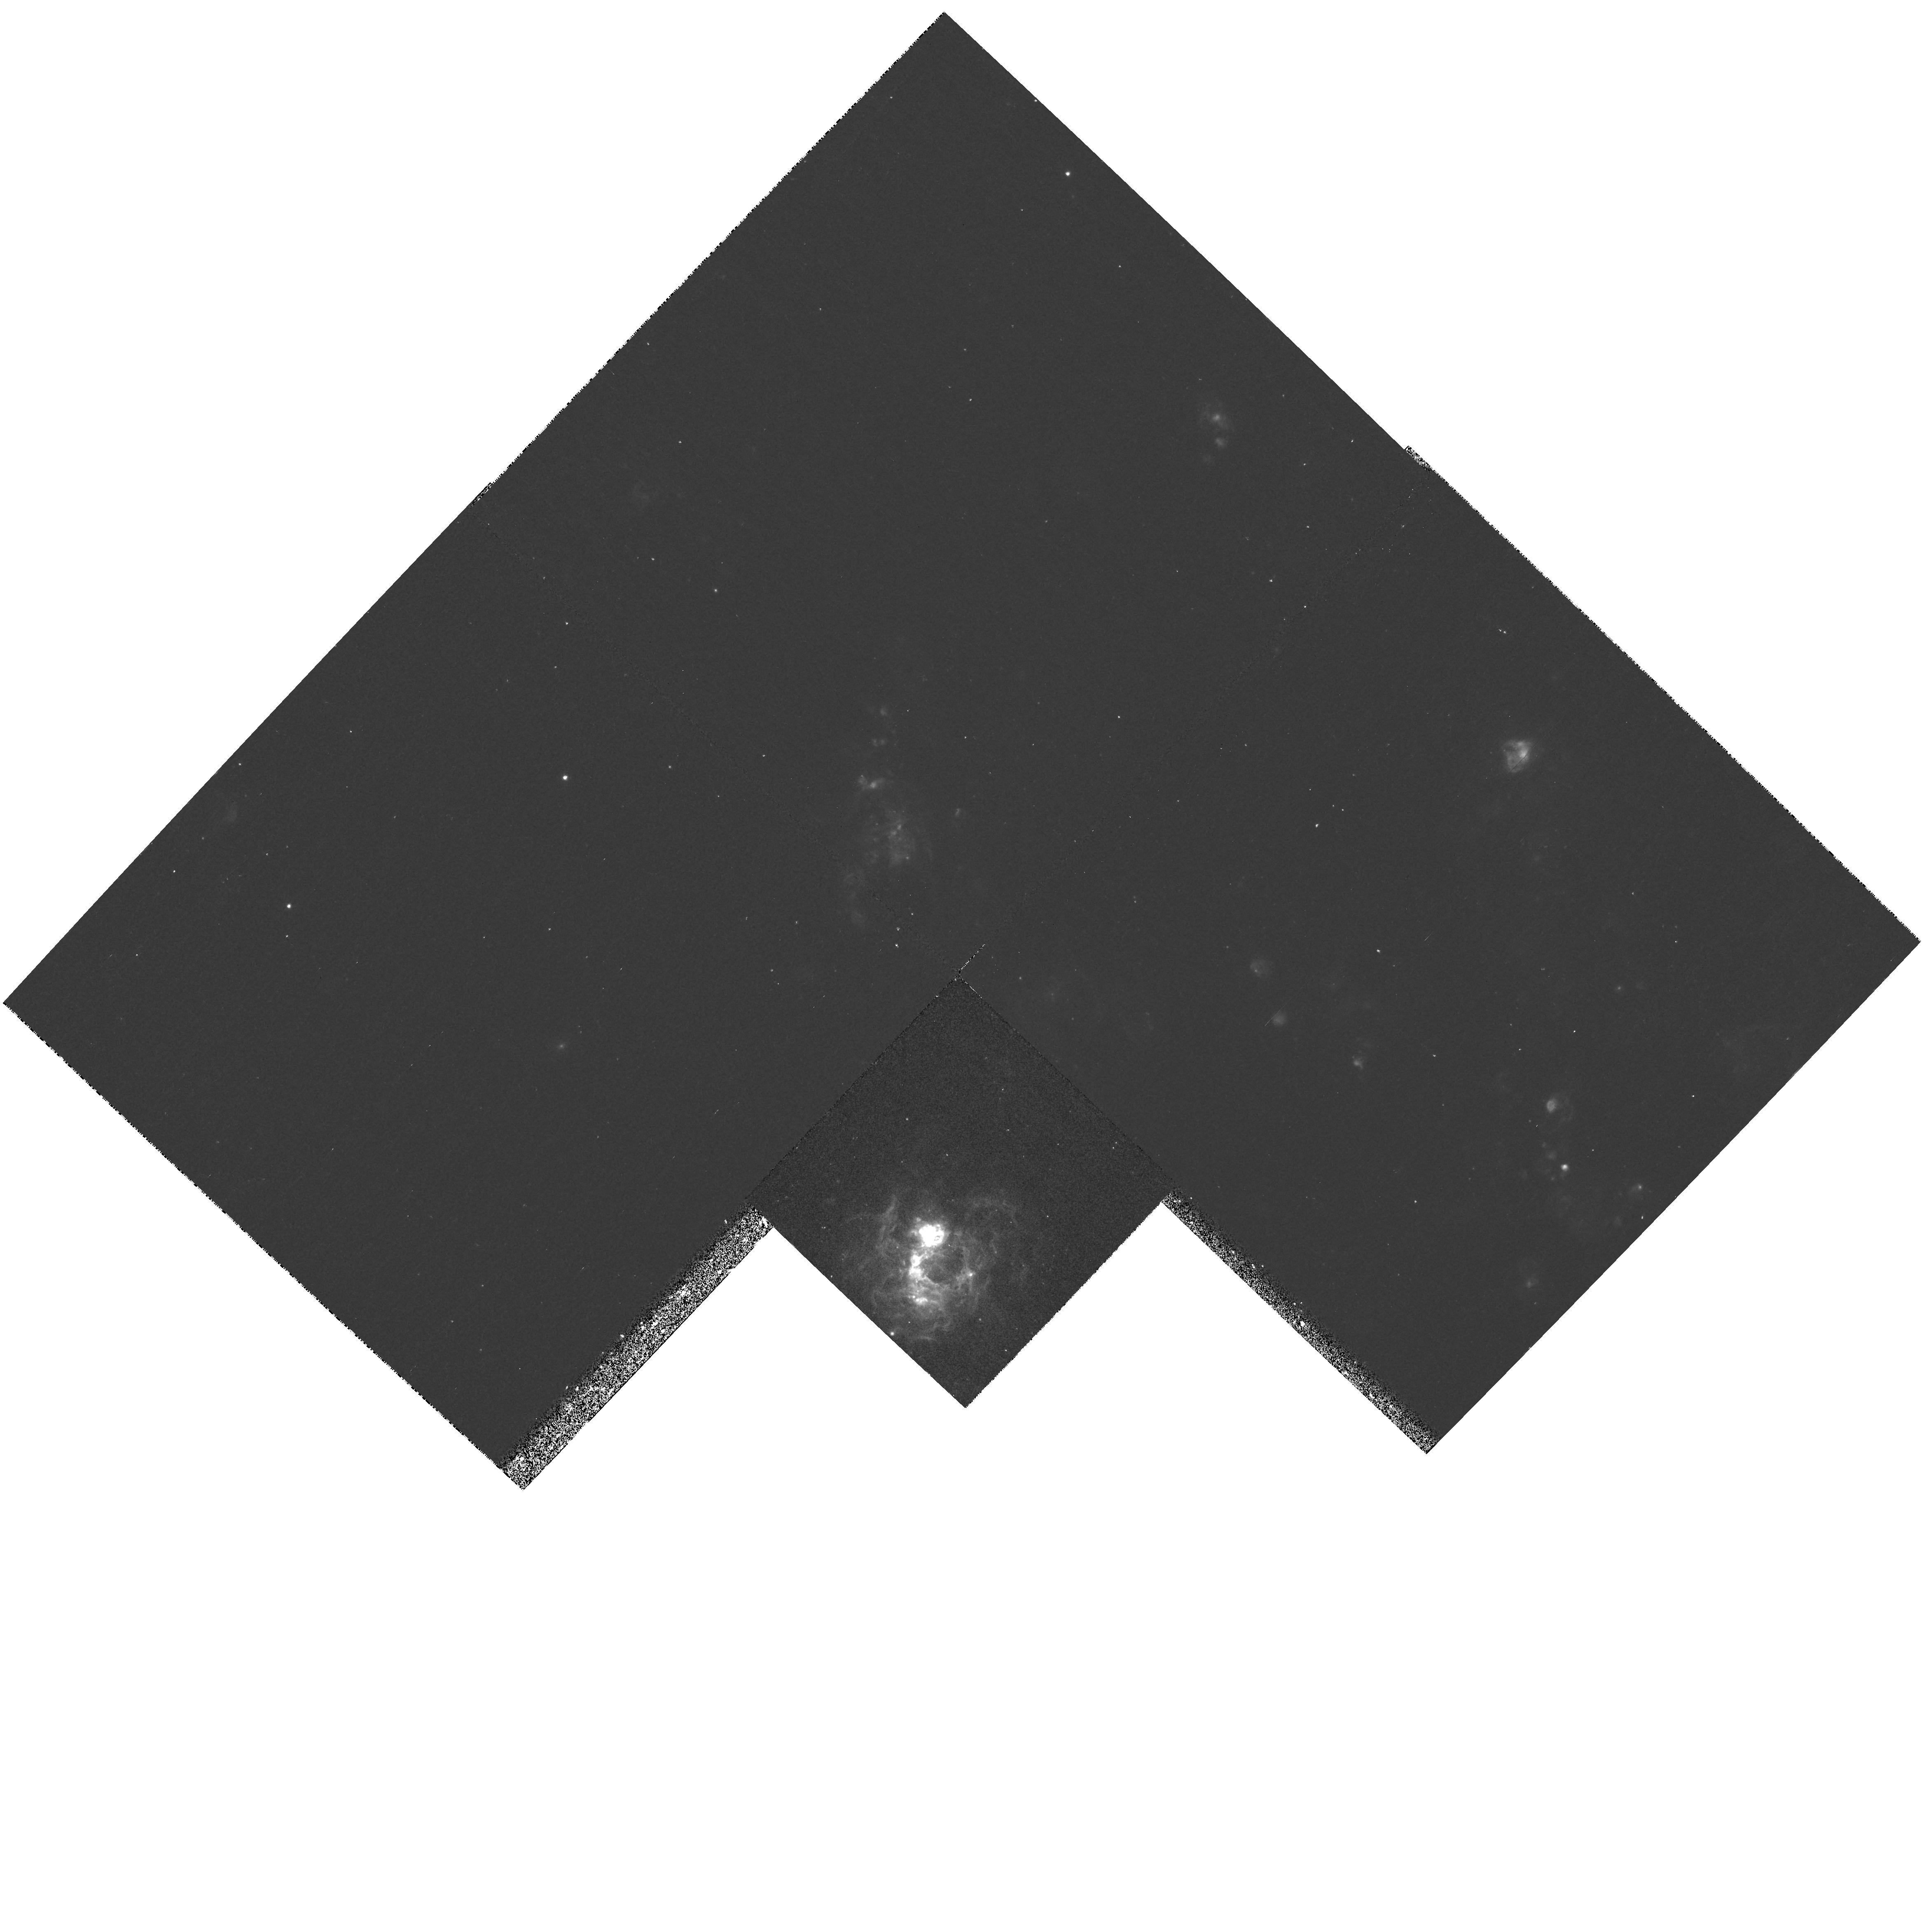
Target: SN1970G. Instrument: WFPC2/PC. Filter: F656N. Exposure: 27 min. Observation ID: hst_6713_01_wfpc2_pc_f656n_u3iu01

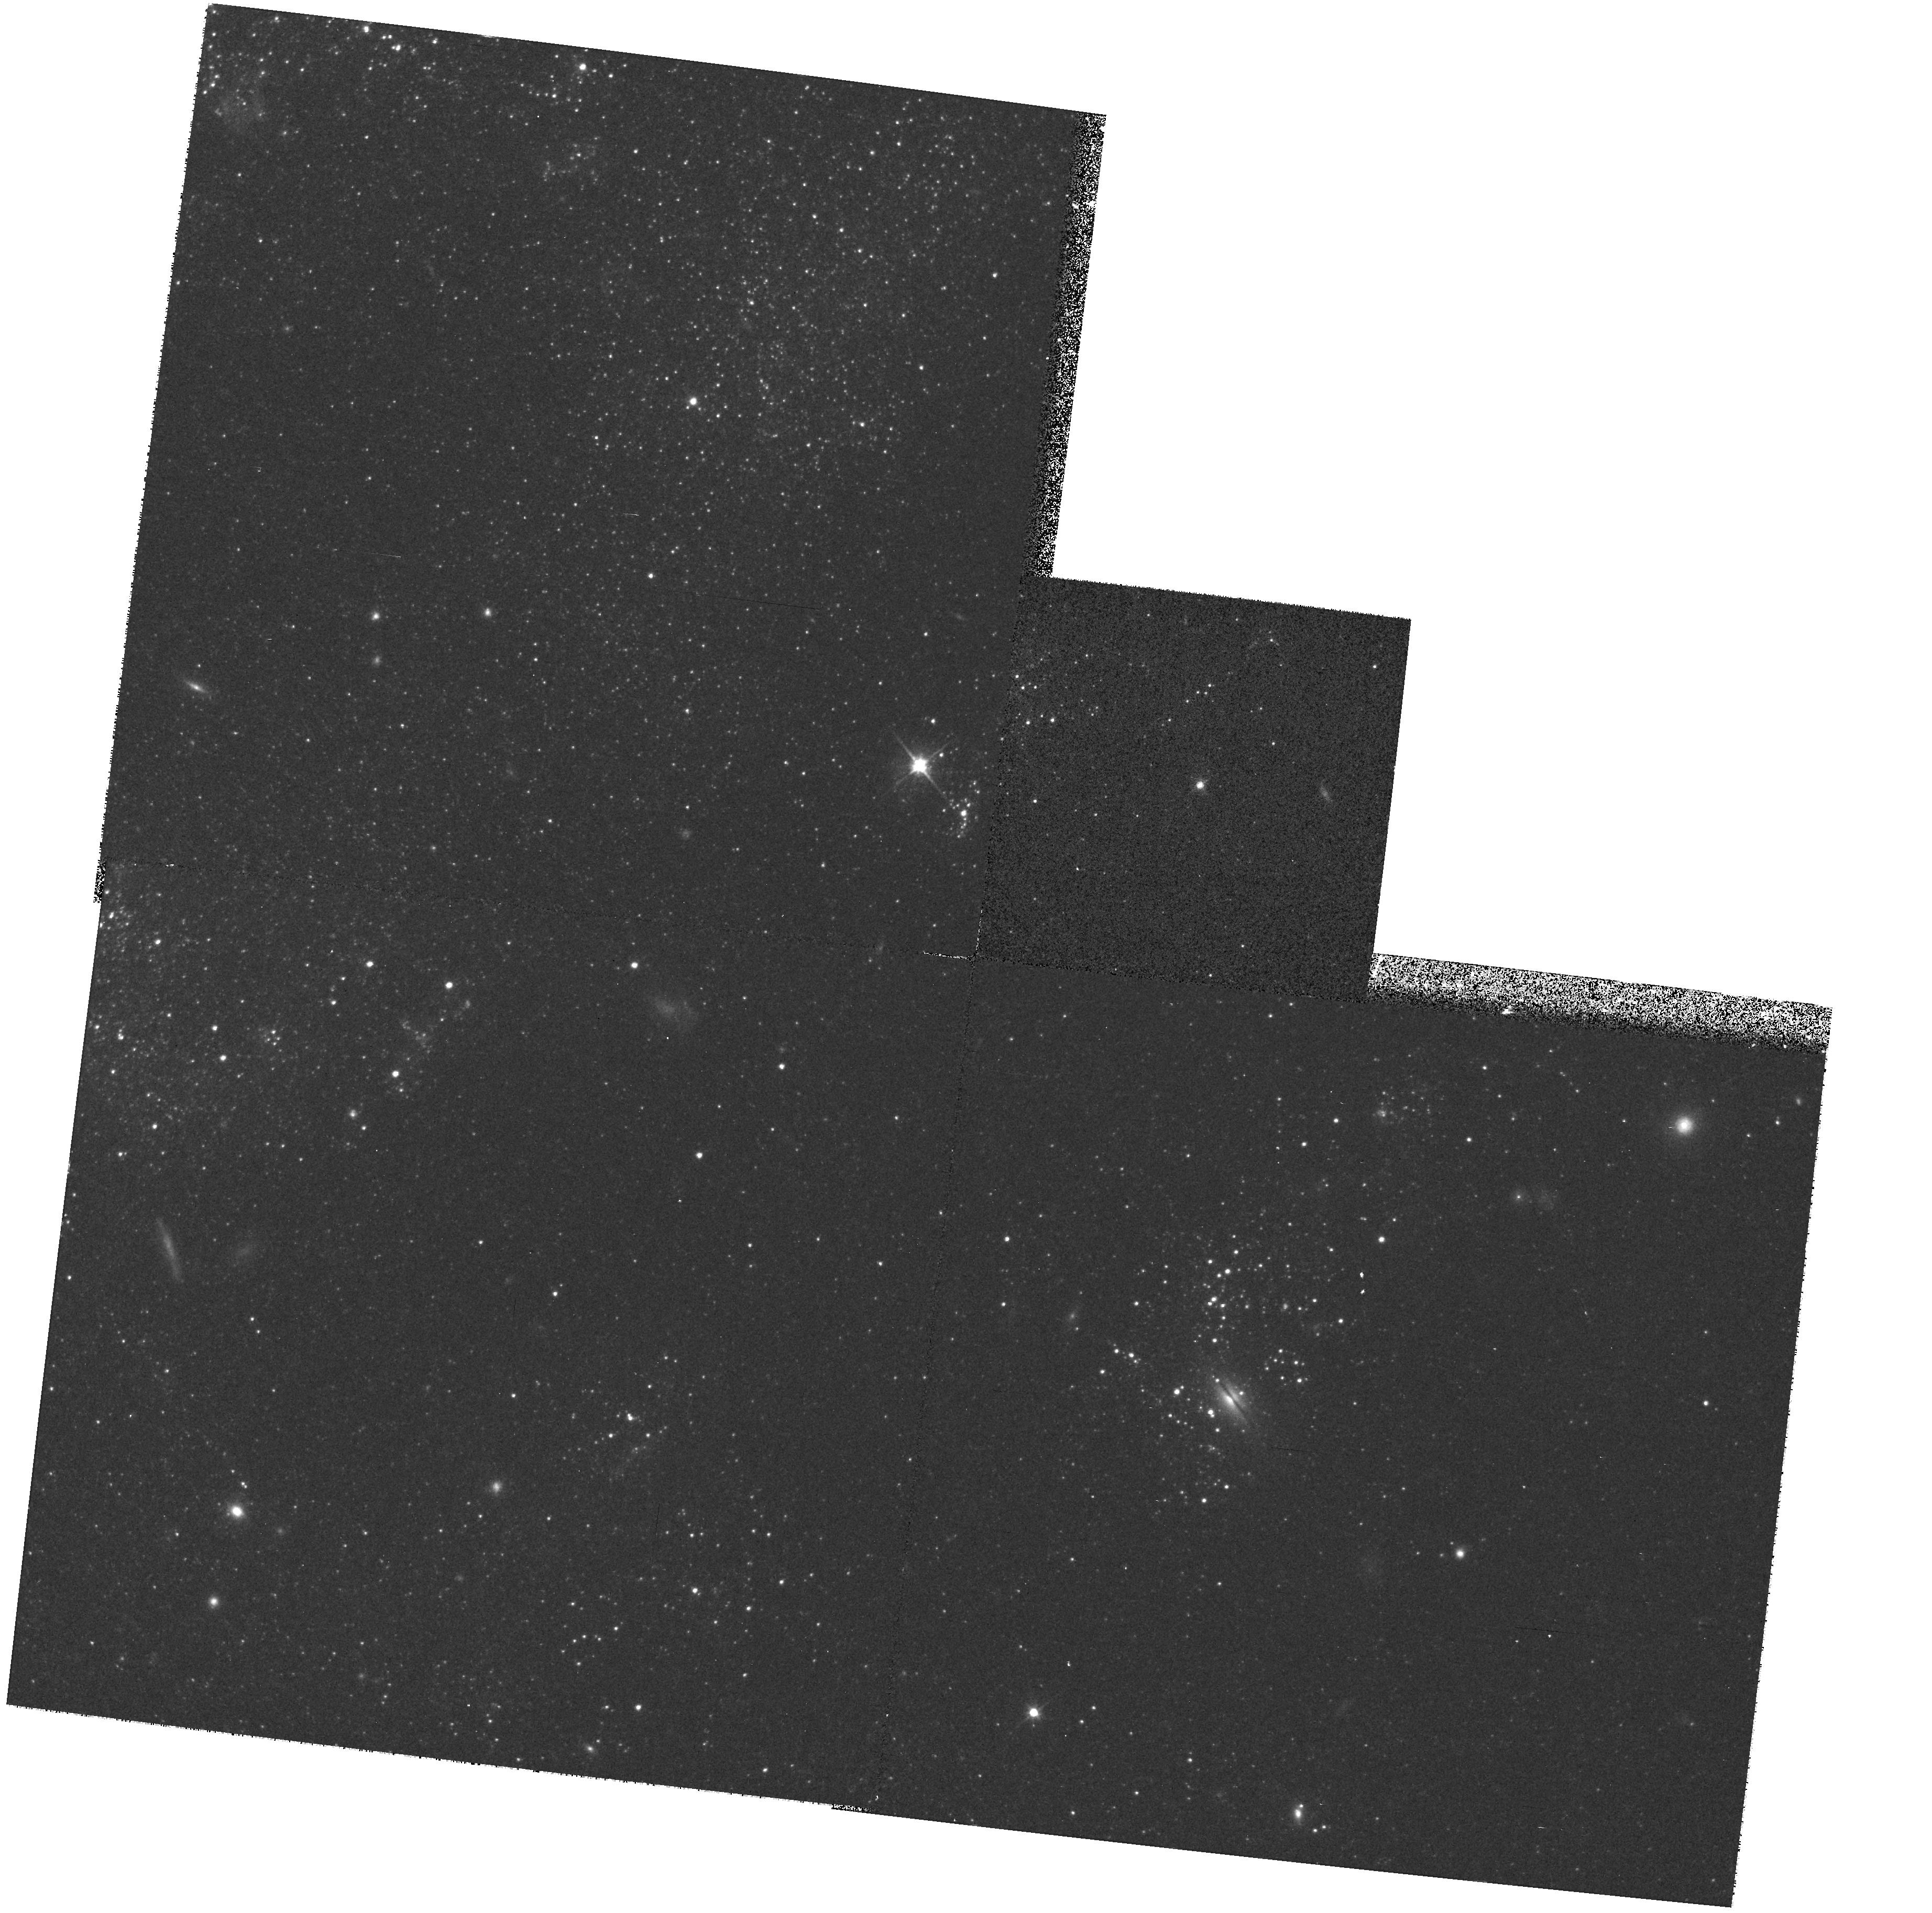
Target: SN1978K. Instrument: WFPC2/PC. Filter: F606W. Exposure: 10 min. Observation ID: hst_6713_53_wfpc2_pc_f606w_u3iu53

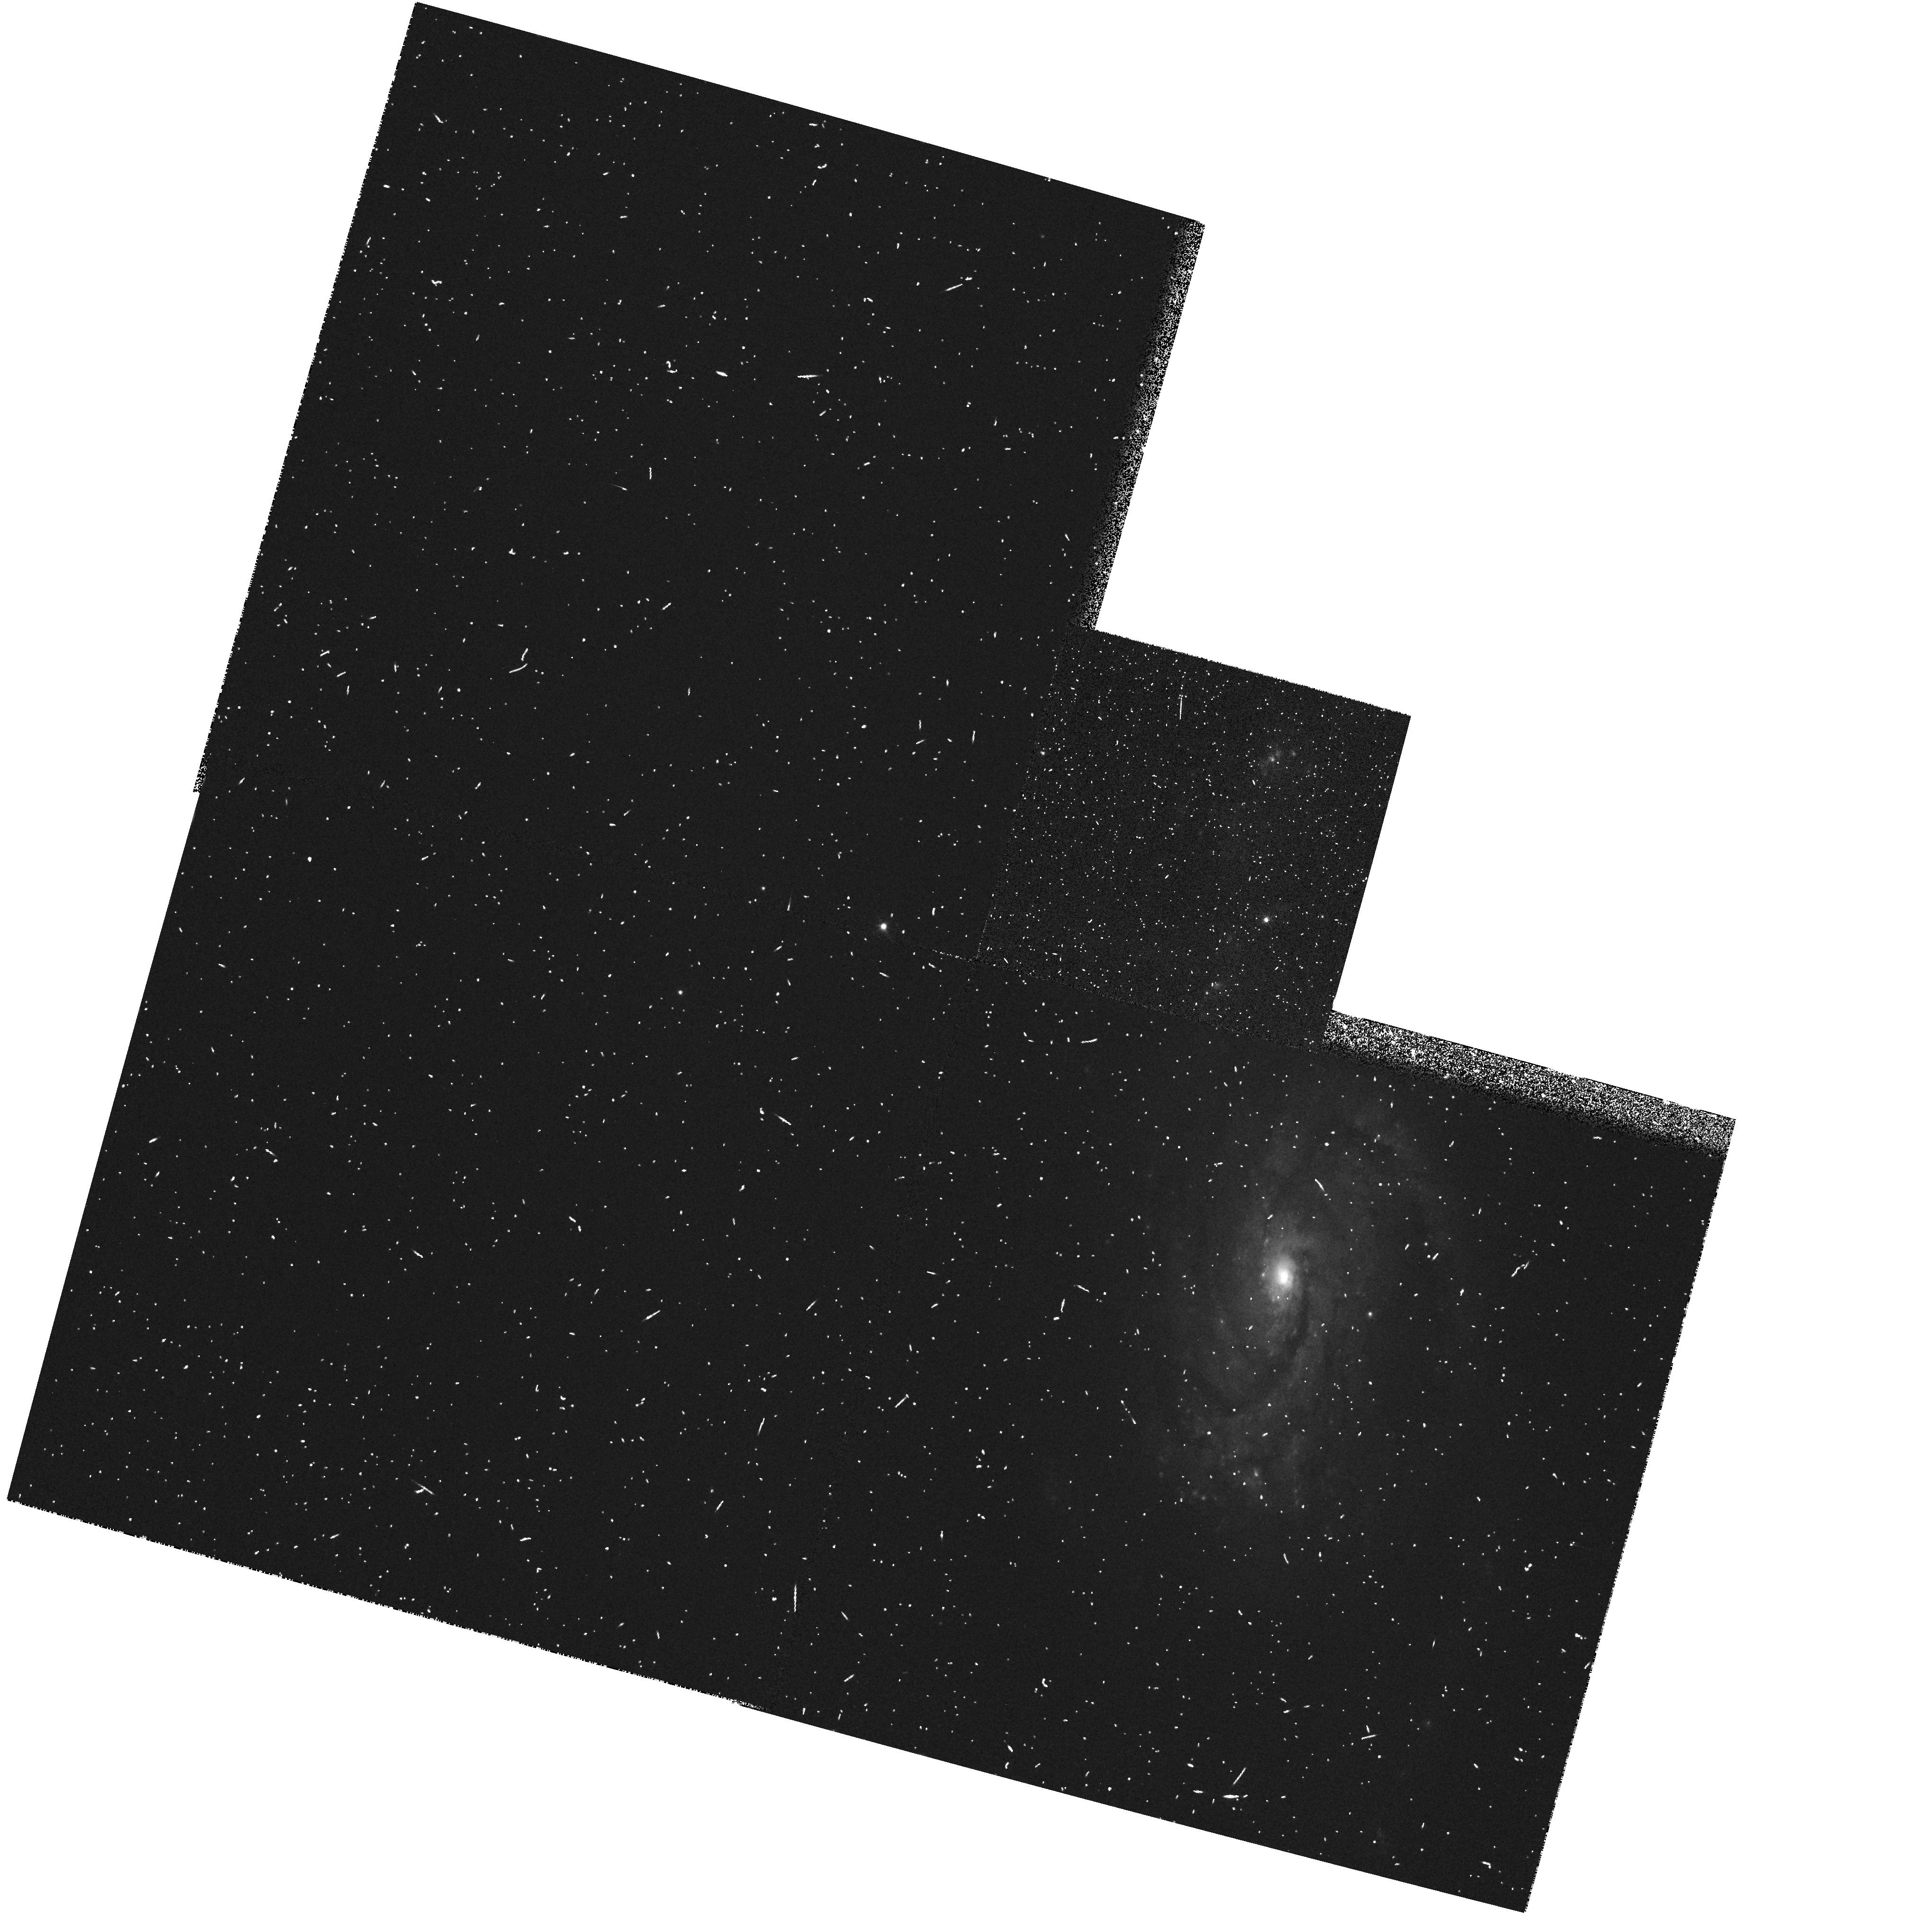
Target: SN1926B. Instrument: WFPC2/PC. Filter: FR680P15. Exposure: 10 min. Observation ID: u3iu1102t

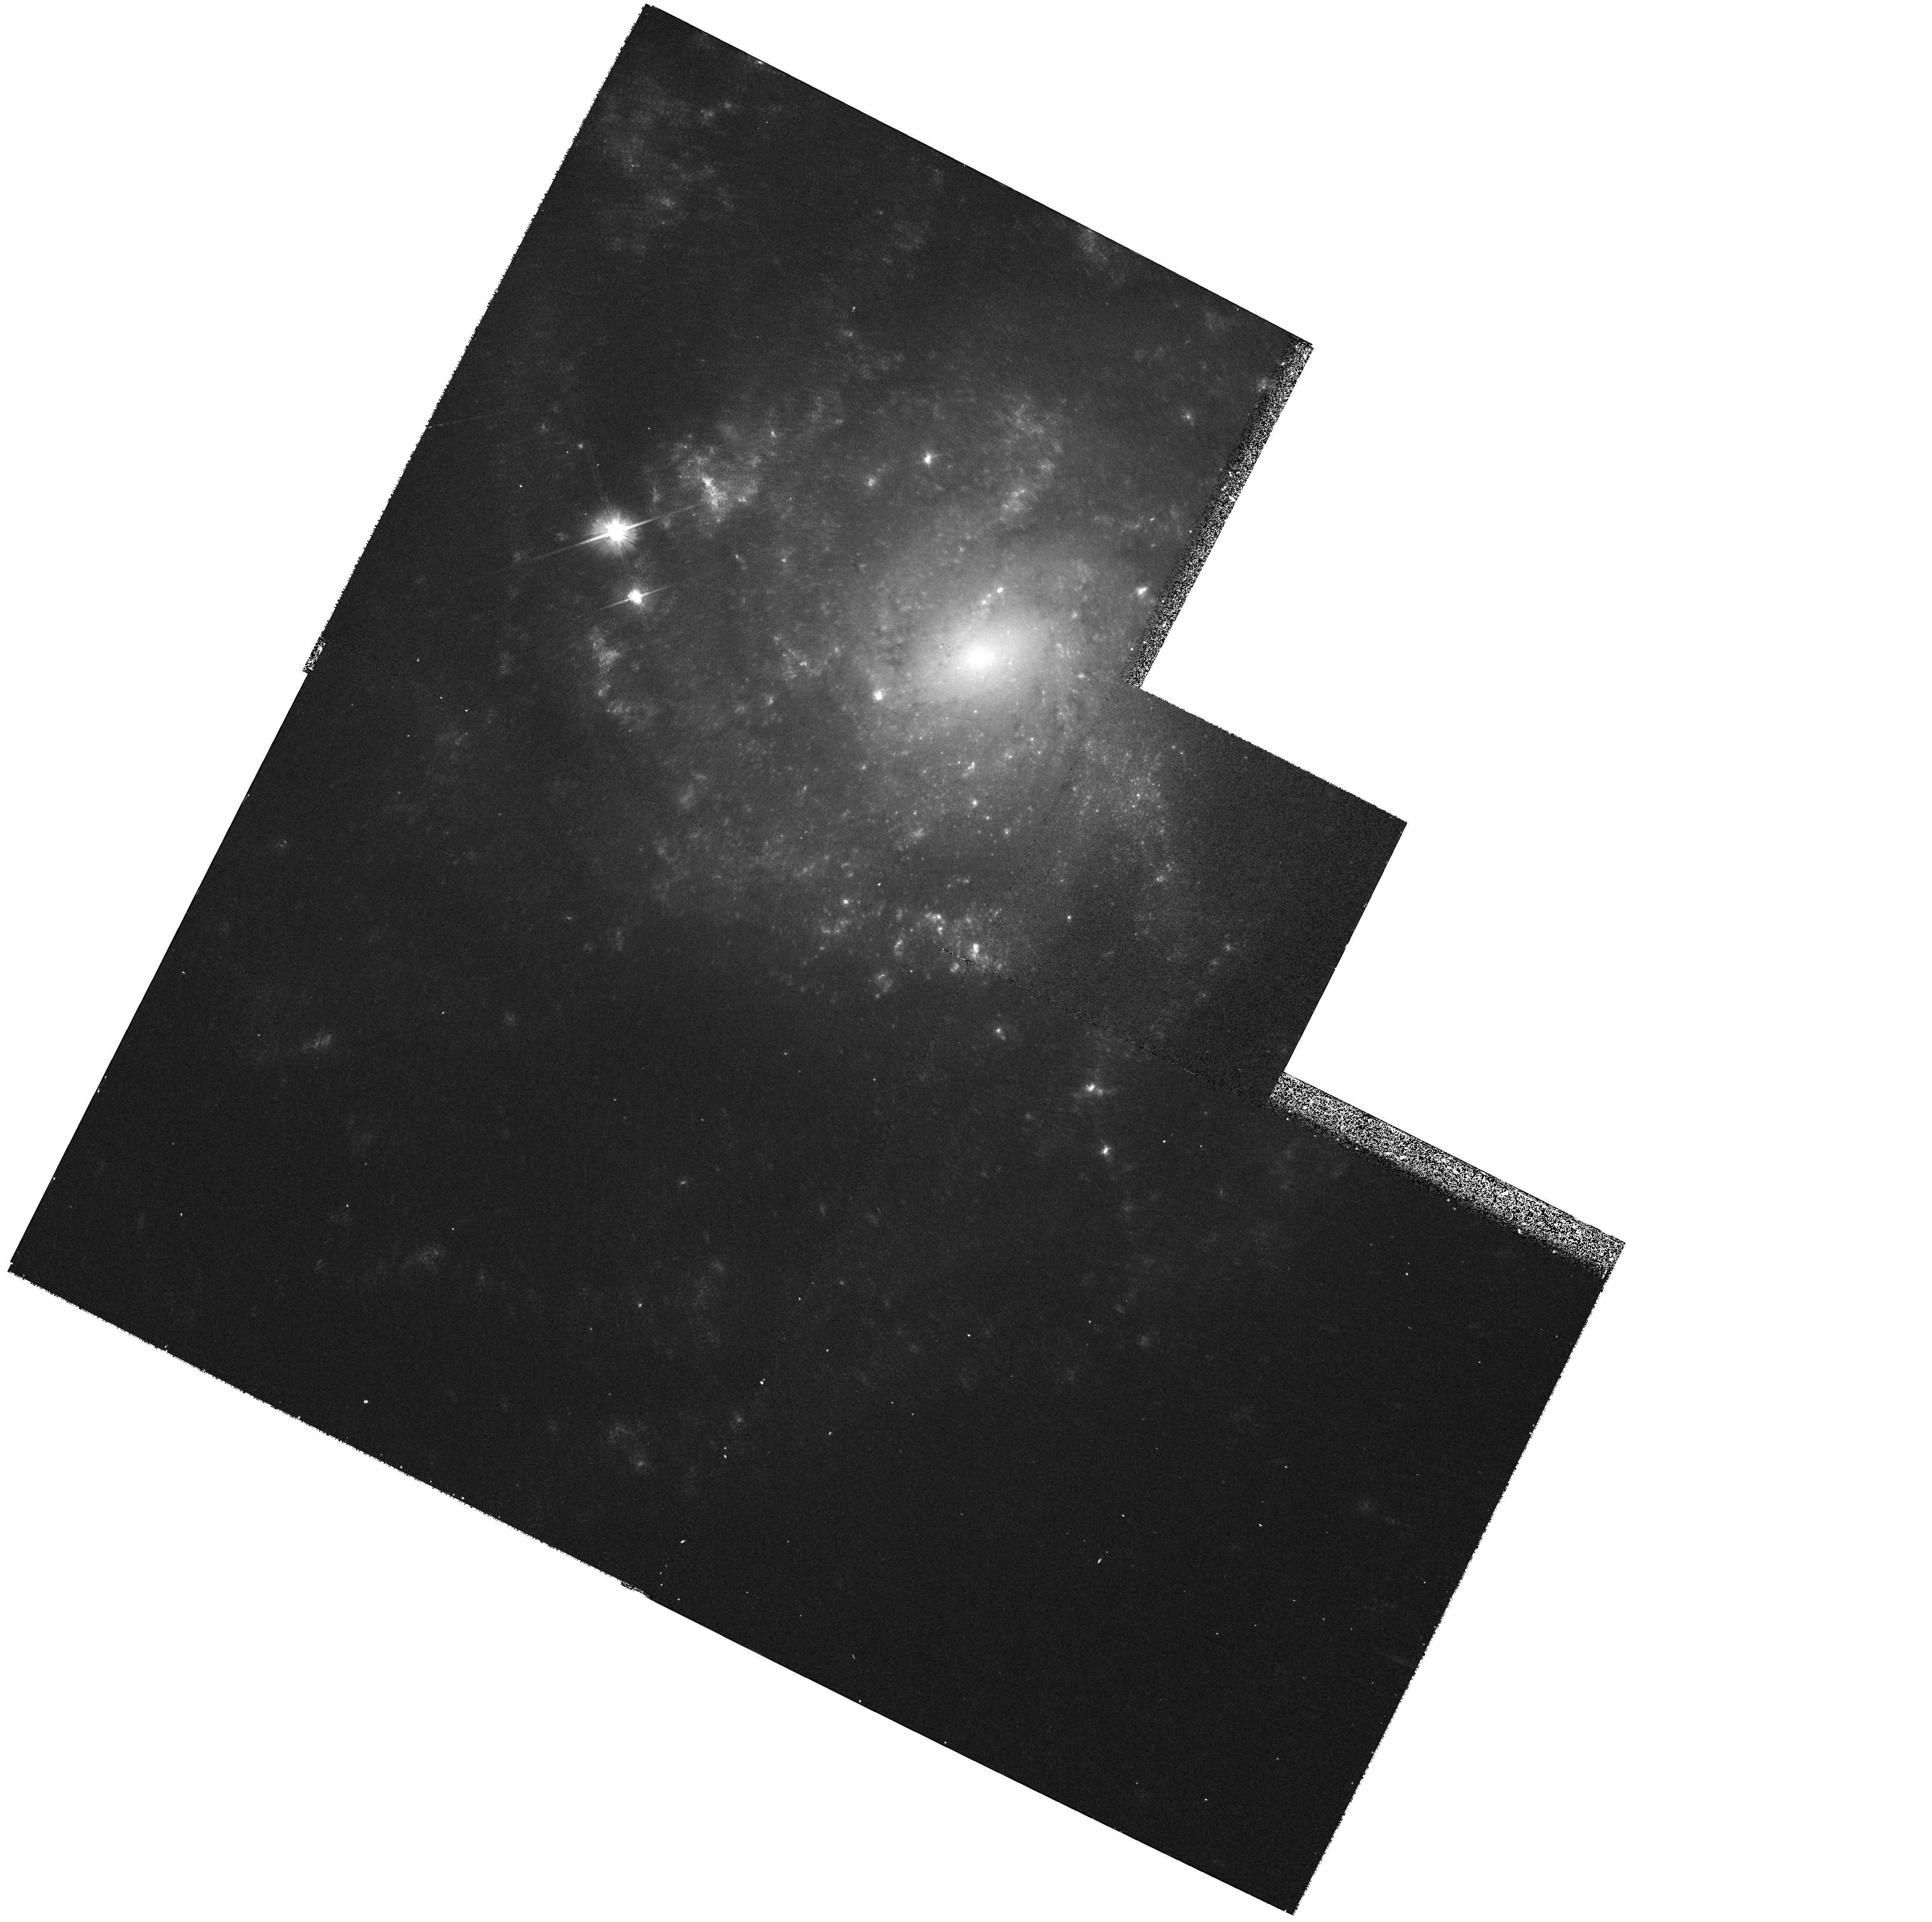
Target: SN1952G. Instrument: WFPC2/PC. Filter: F606W. Exposure: 10 min. Observation ID: hst_6713_07_wfpc2_pc_f606w_u3iu07

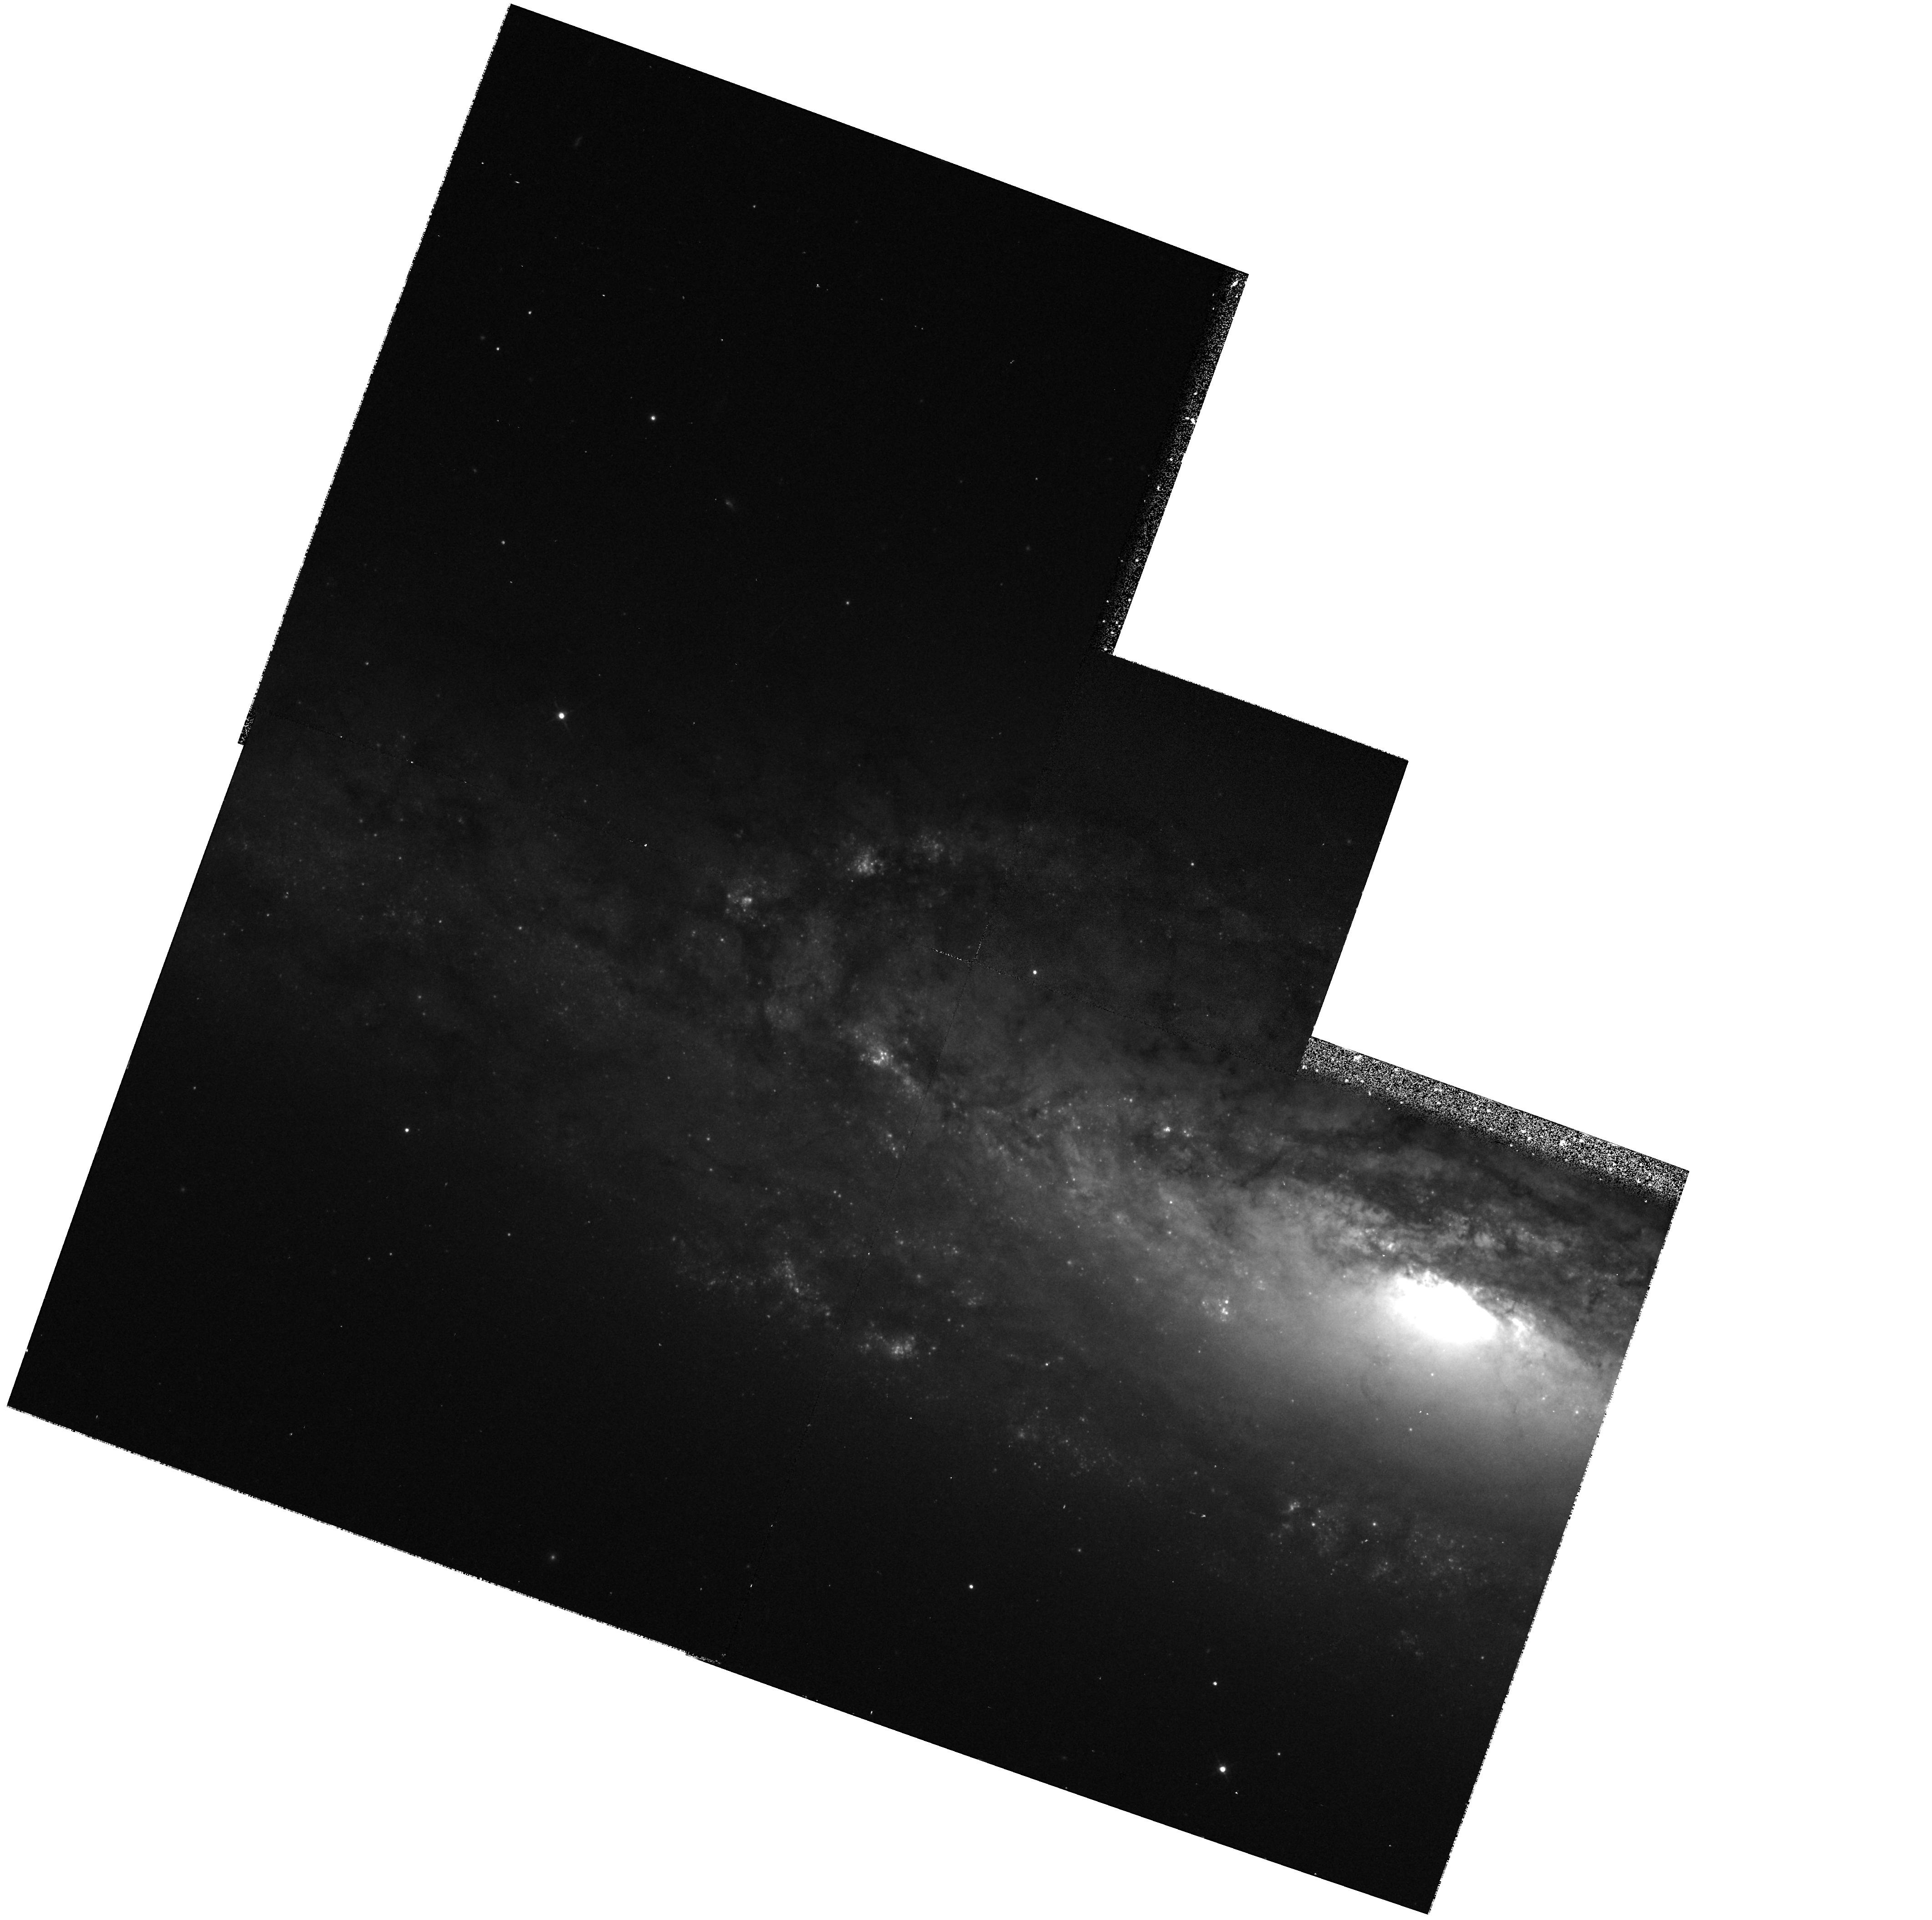
Target: SN1991T. Instrument: WFPC2/PC. Filter: F606W. Exposure: 10 min. Observation ID: hst_6713_05_wfpc2_pc_f606w_u3iu05

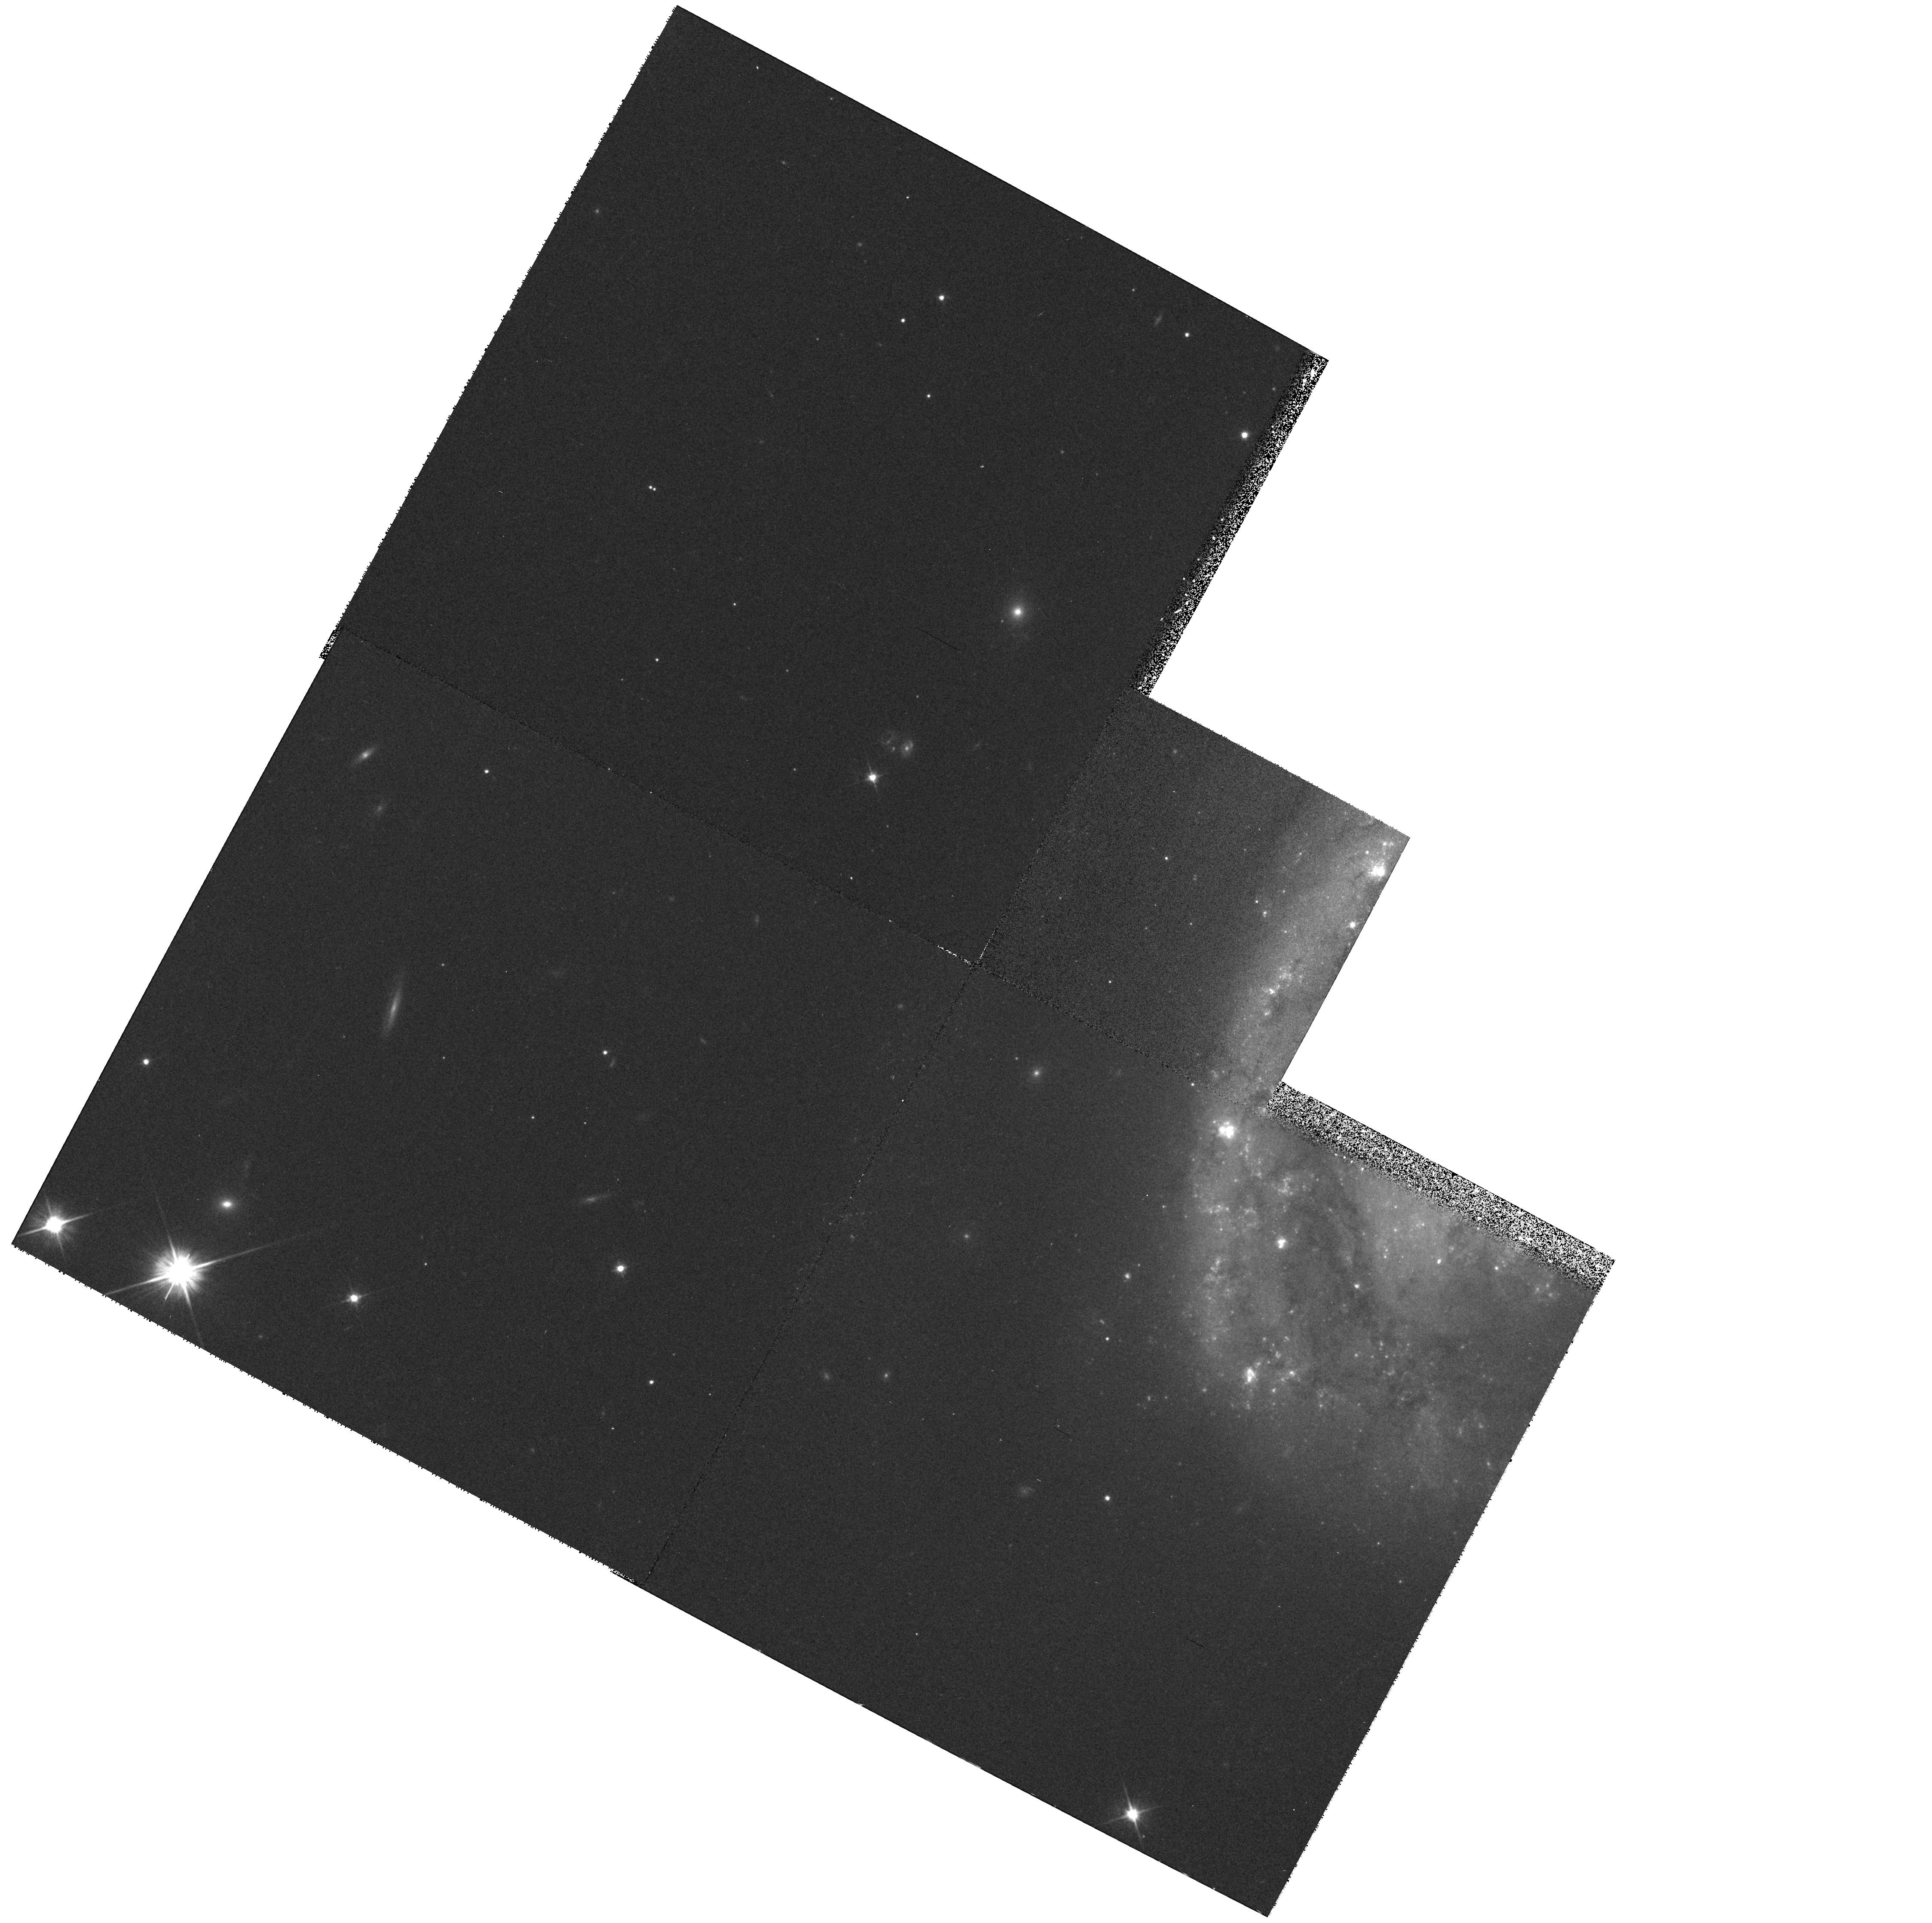
Target: SN1971D. Instrument: WFPC2/PC. Filter: F606W. Exposure: 10 min. Observation ID: hst_6713_09_wfpc2_pc_f606w_u3iu09

Geometric measurement of galaxy distances (PI: Sparks, William B.)

We propose to use a powerful new geometric method for the determination of galaxy distances, by obtaining high spatial resolution imaging polarization of candidate supernova light echoes. The techniques requires no secondary distance indicators, can work to distances well in excess of the distance of the Virgo cluster, and may be tied to traditional methods through galaxies hosting `standard candle' supernovae and galaxies with Cepheid distances. The measurements could enable an unambiguous resolution of the current bi-modal determination of H_0.